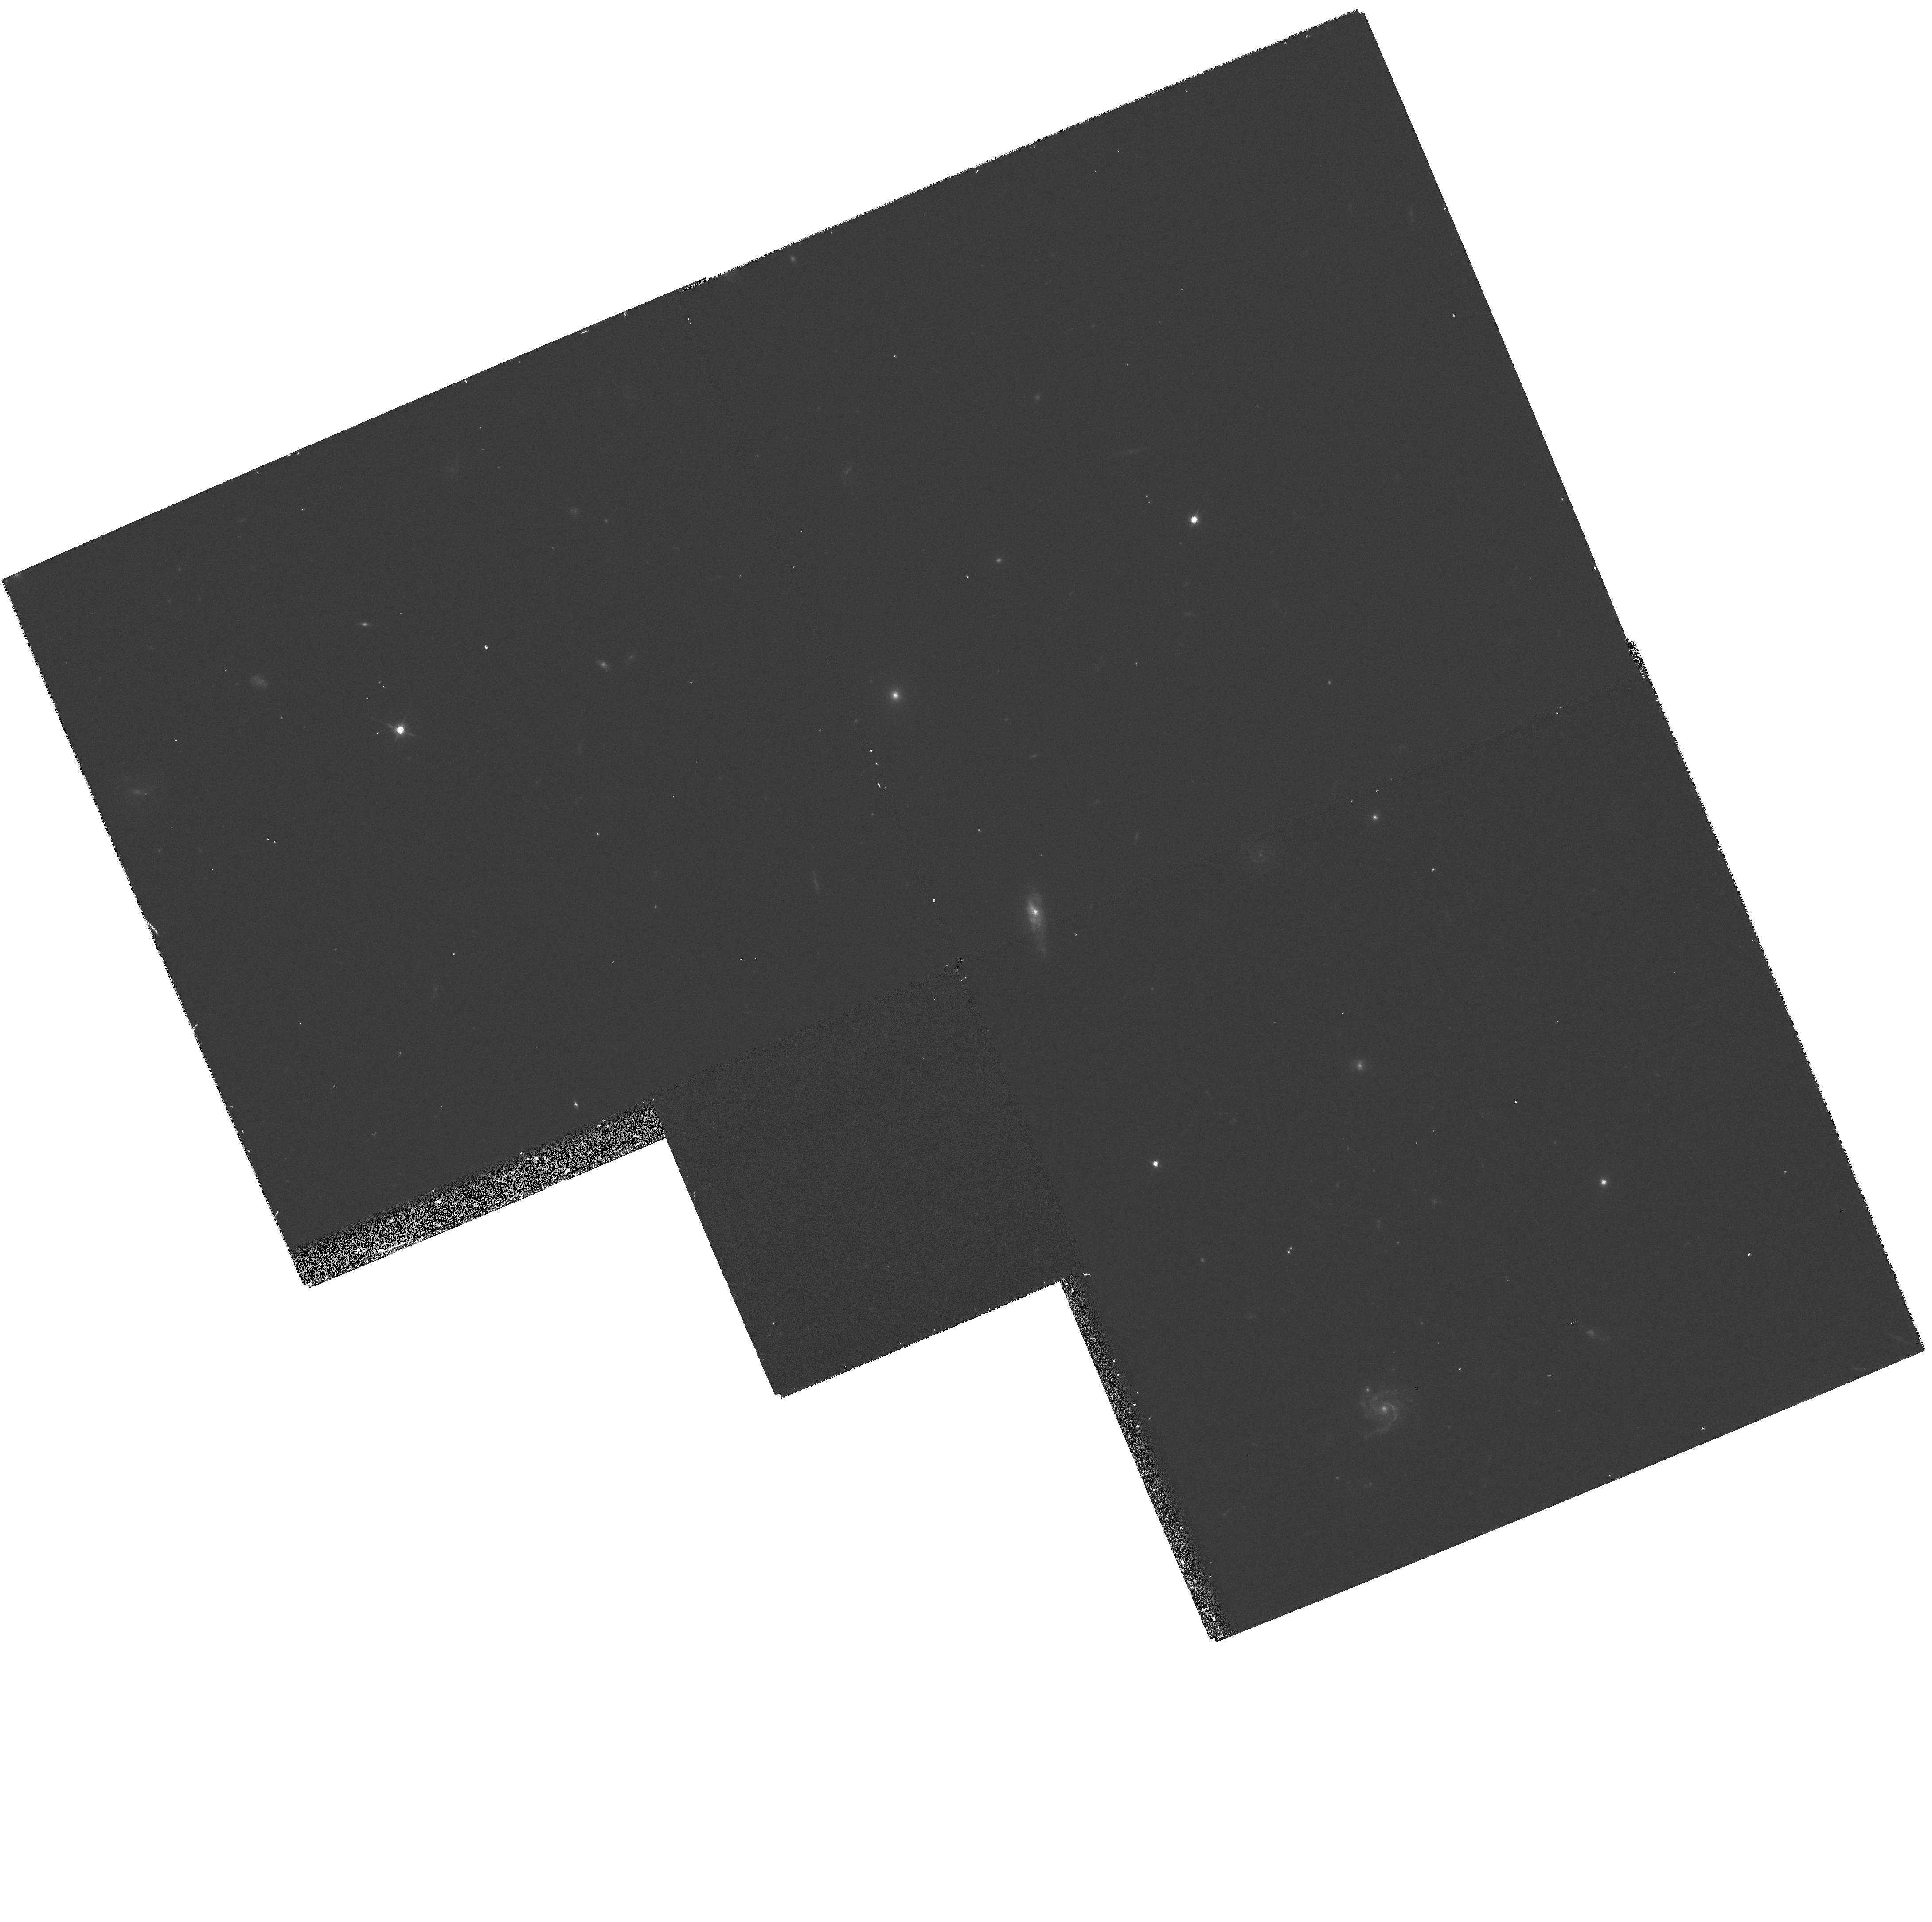
Target: SA57-4259
Instrument: WFPC2/PC
Filter: F606W
Exposure: 12 min
Observation ID: hst_5994_01_wfpc2_pc_f606w_u32p01

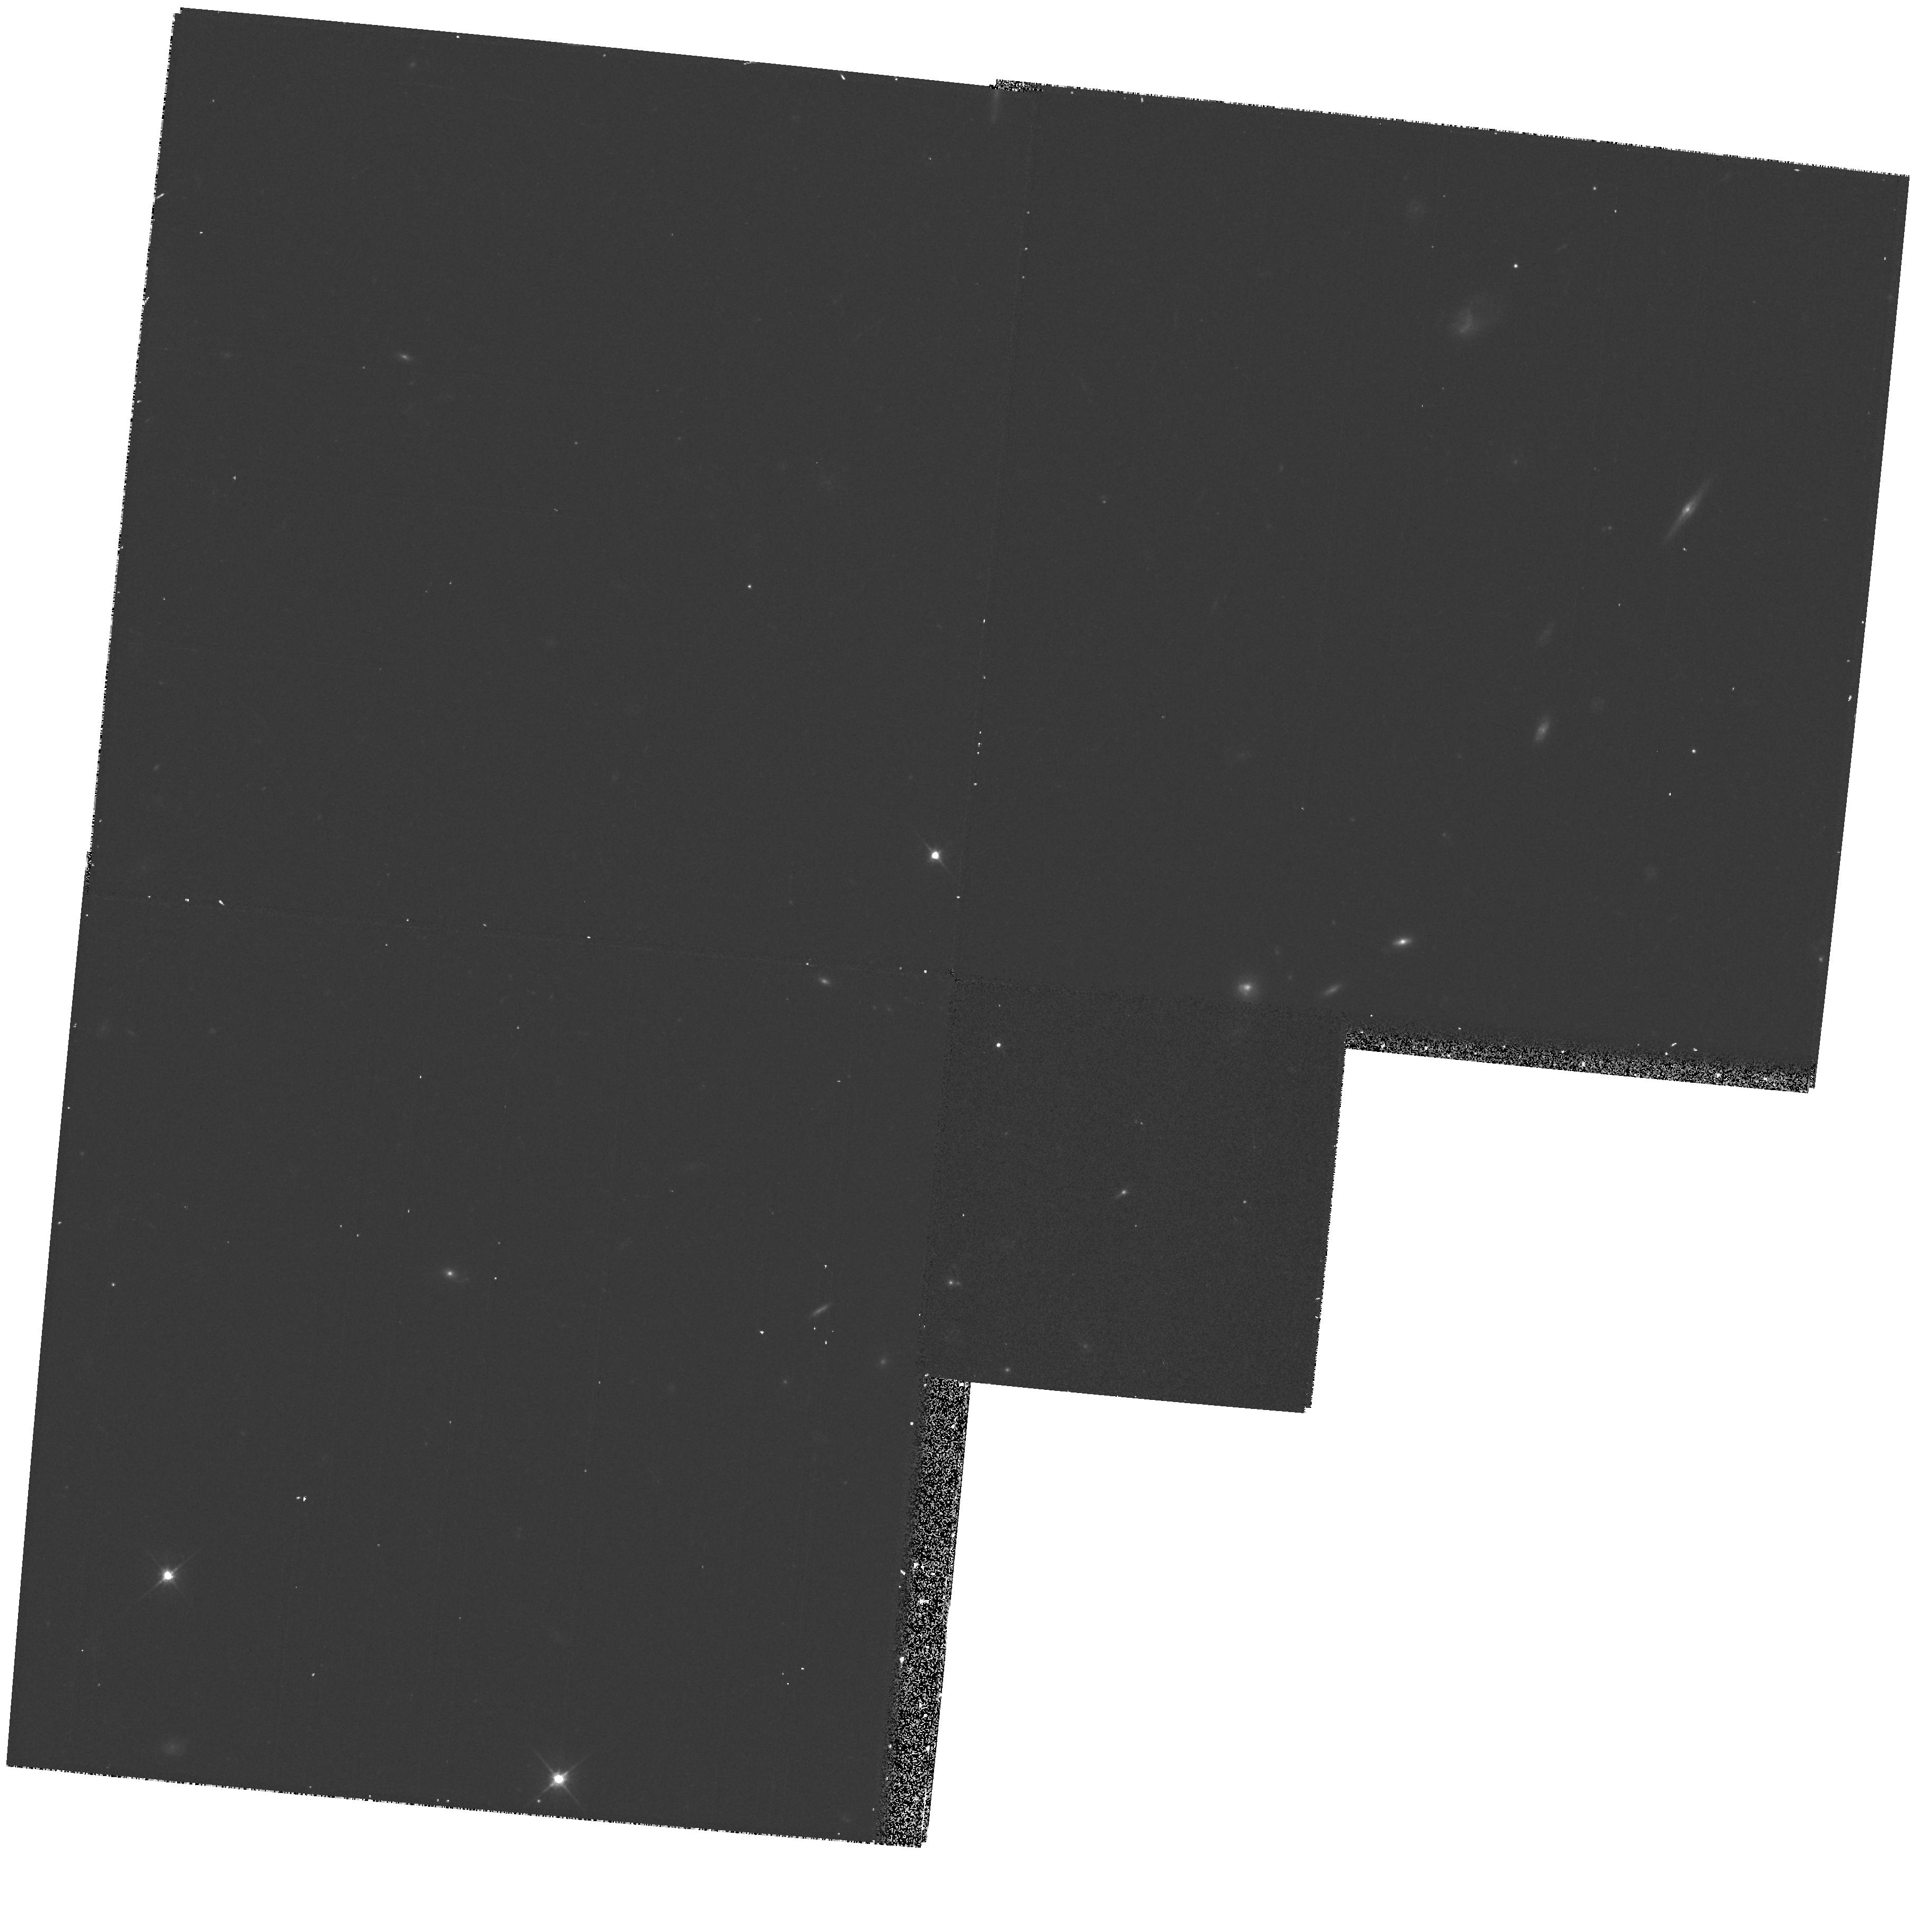
Target: SA57-7042
Instrument: WFPC2/PC
Filter: F606W
Exposure: 12 min
Observation ID: hst_5994_05_wfpc2_pc_f606w_u32p05

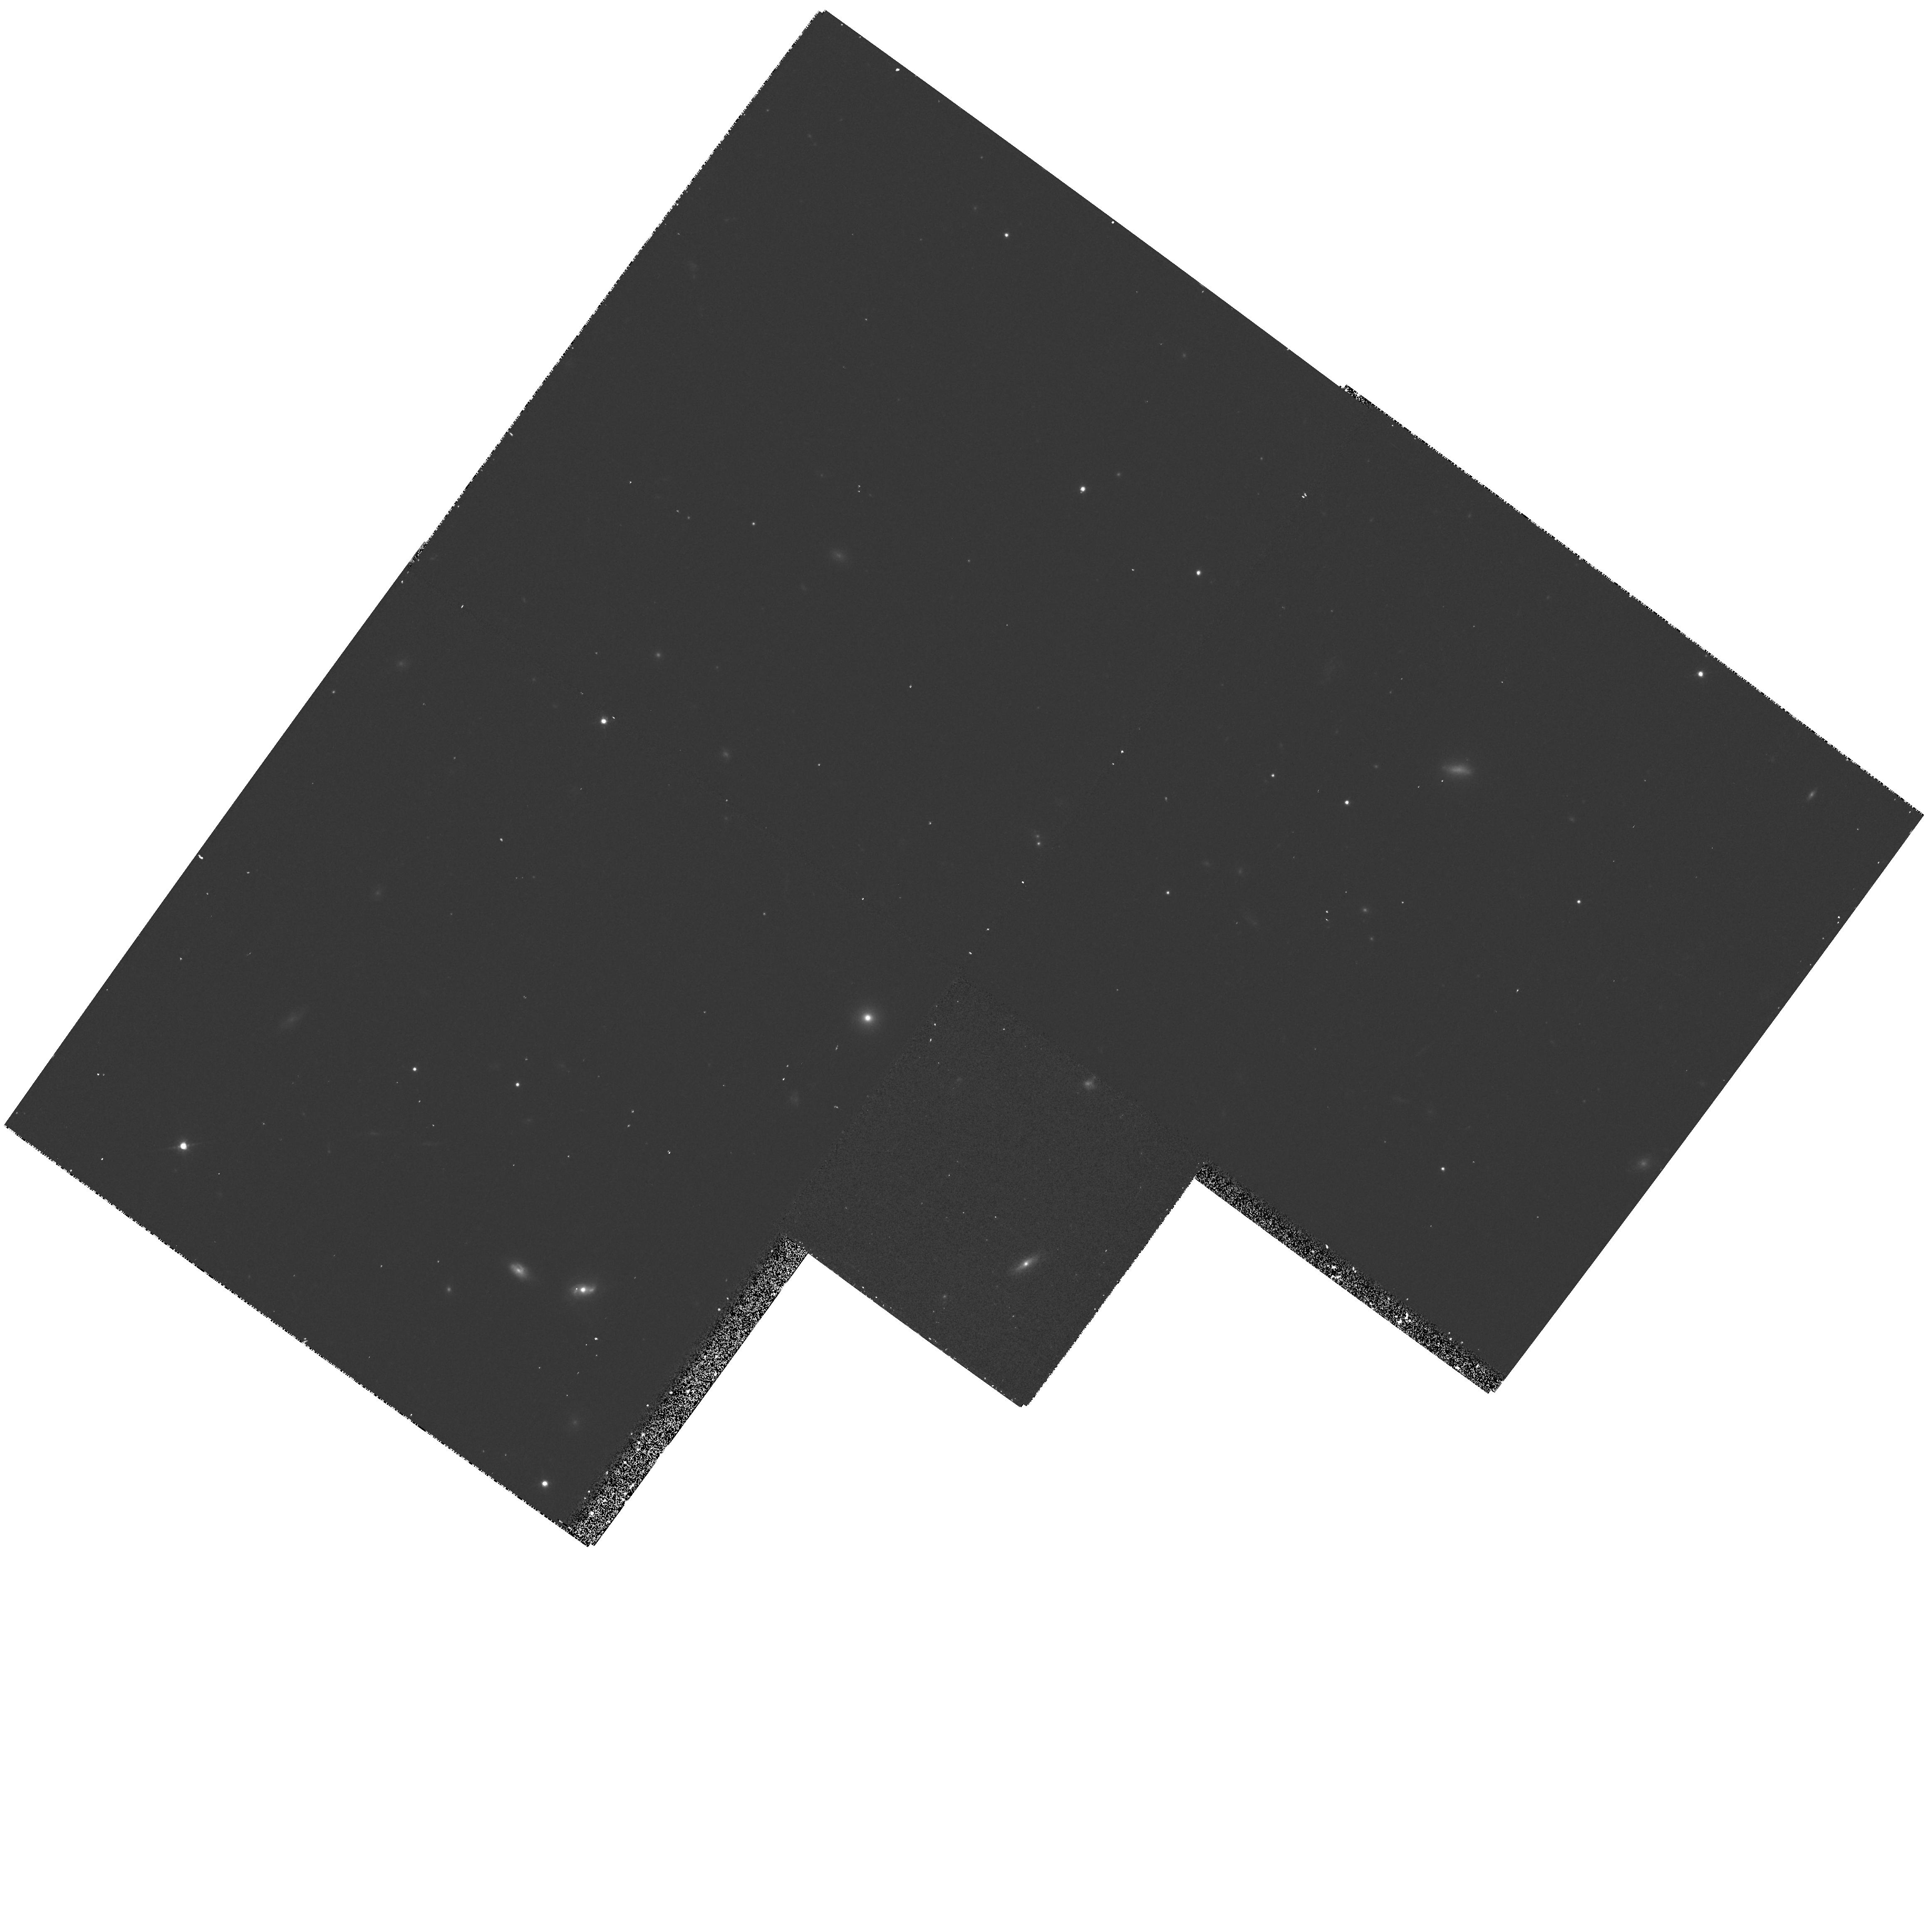
Target: HERC-13925
Instrument: WFPC2/PC
Filter: F814W
Exposure: 17 min
Observation ID: hst_5994_06_wfpc2_pc_f814w_u32p06

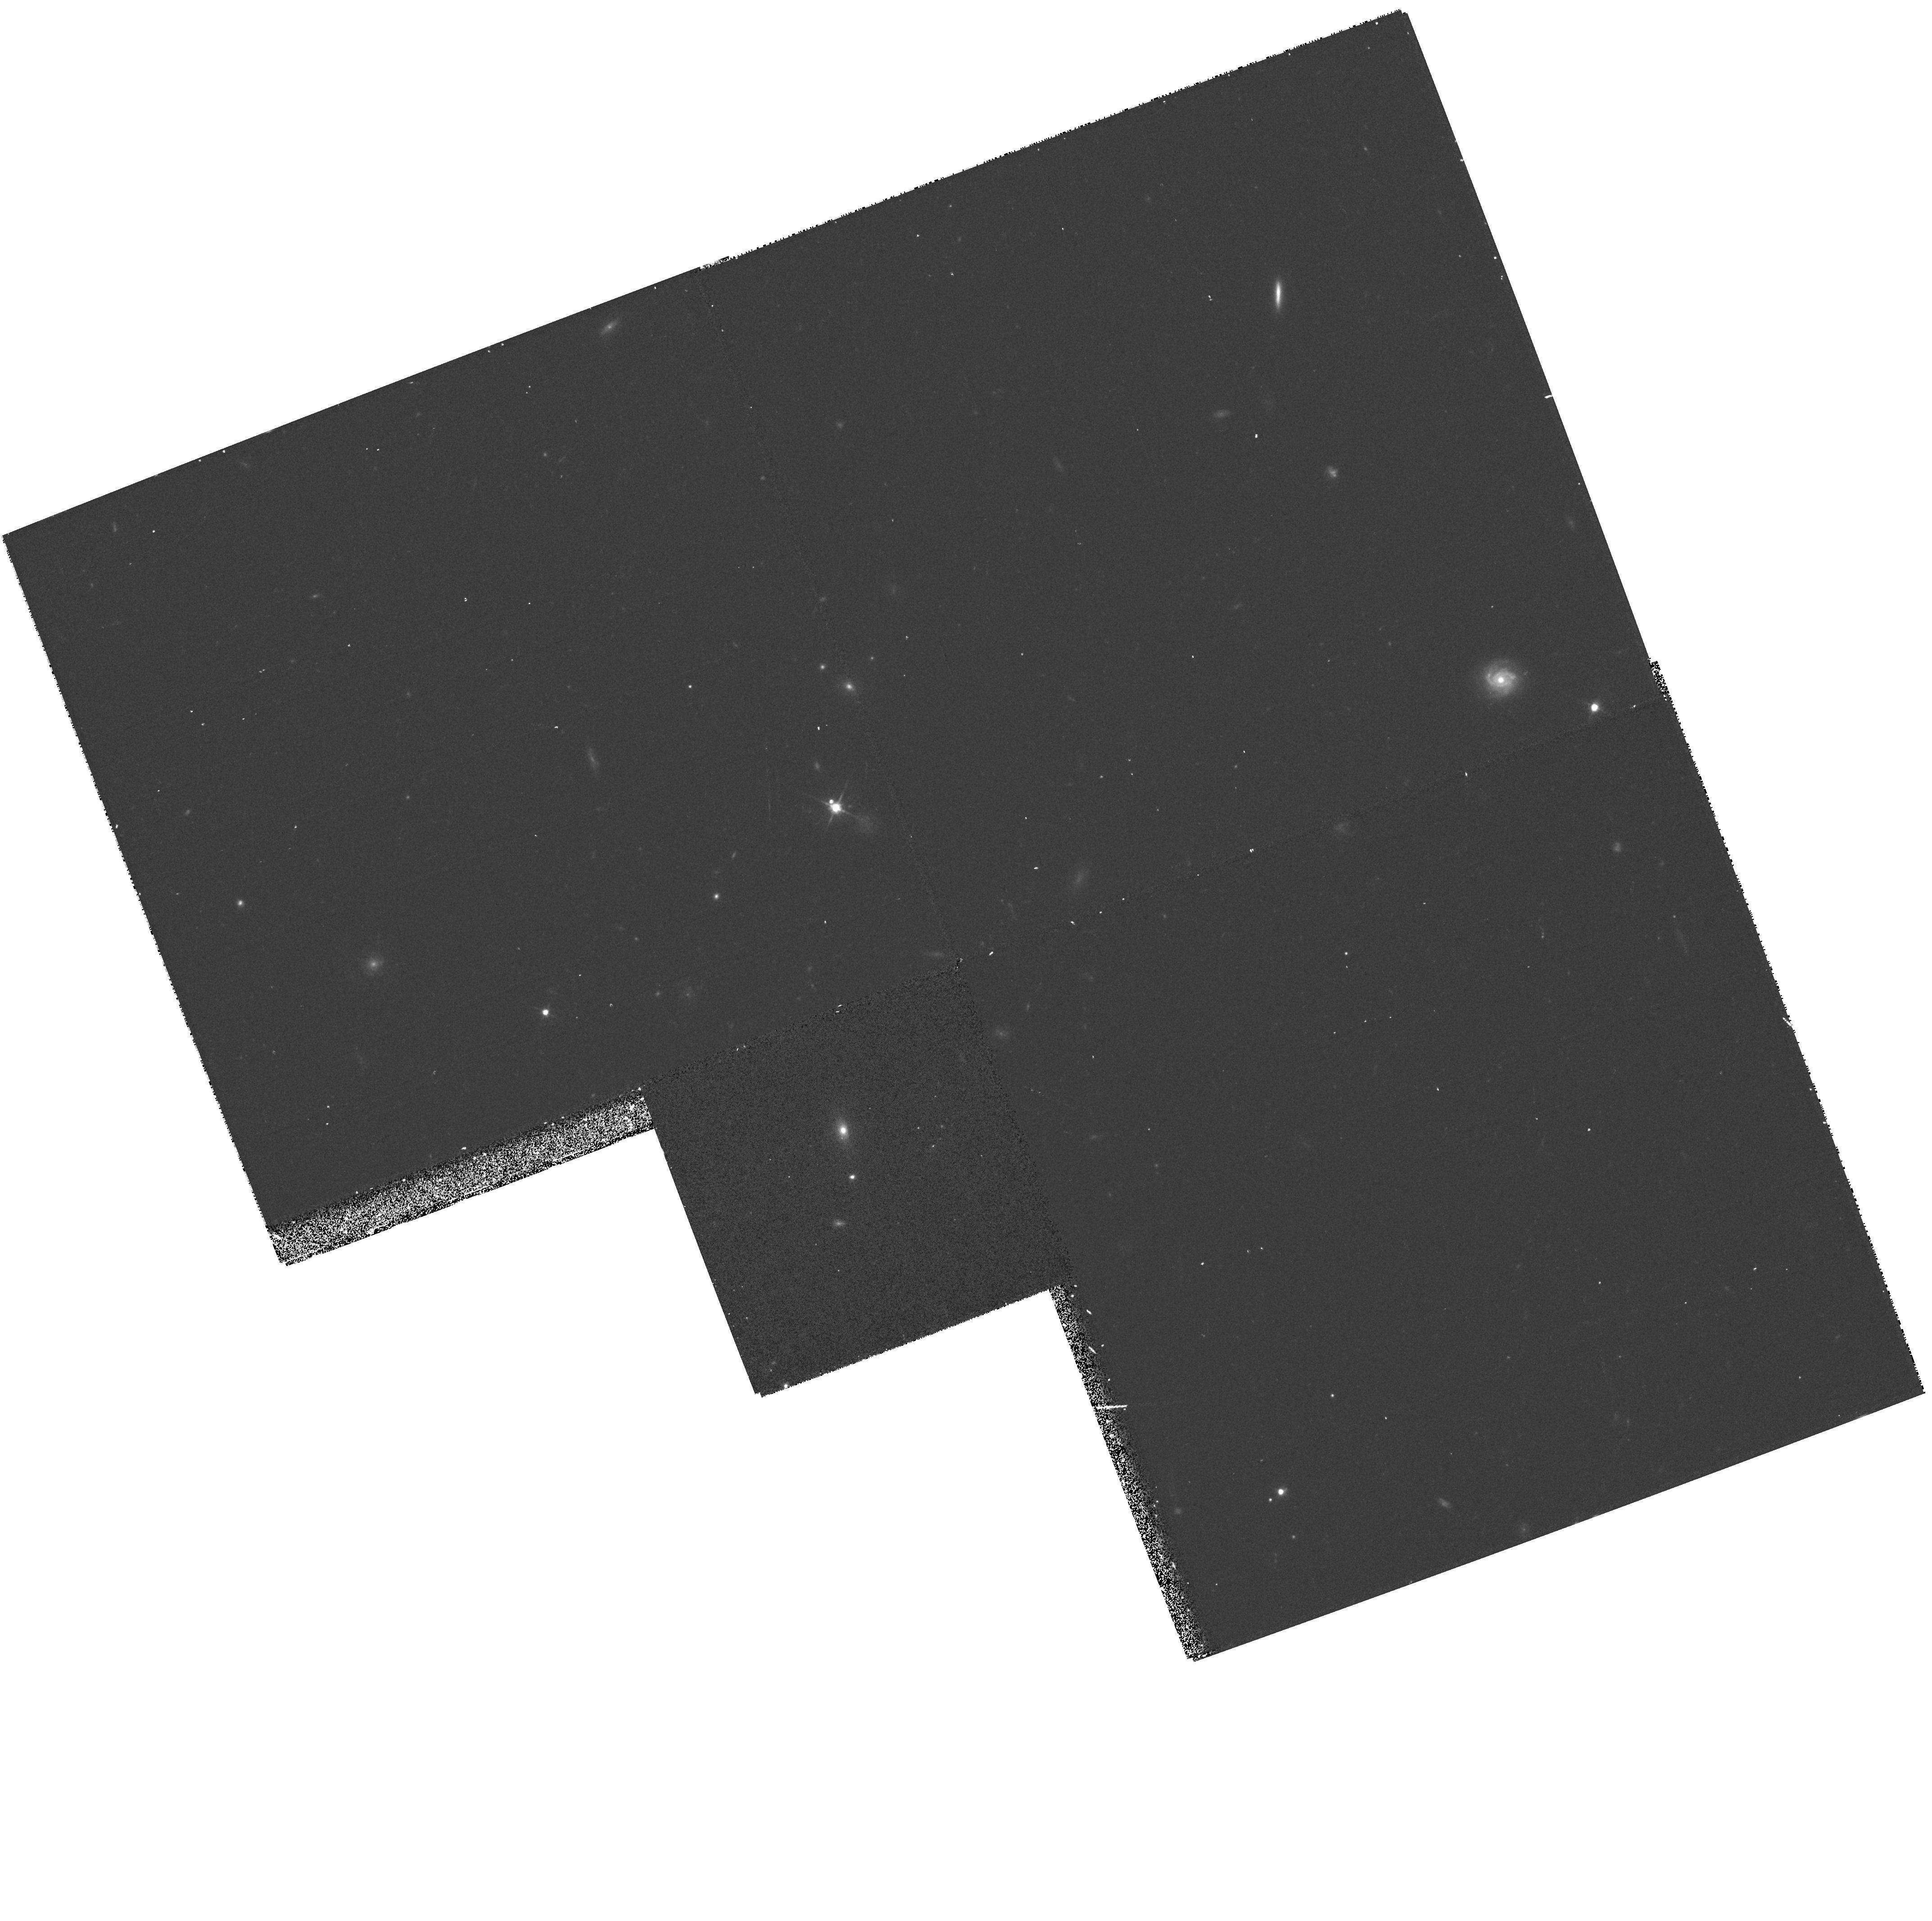
Target: SA57-17731
Instrument: WFPC2/PC
Filter: F606W
Exposure: 12 min
Observation ID: hst_5994_04_wfpc2_pc_f606w_u32p04

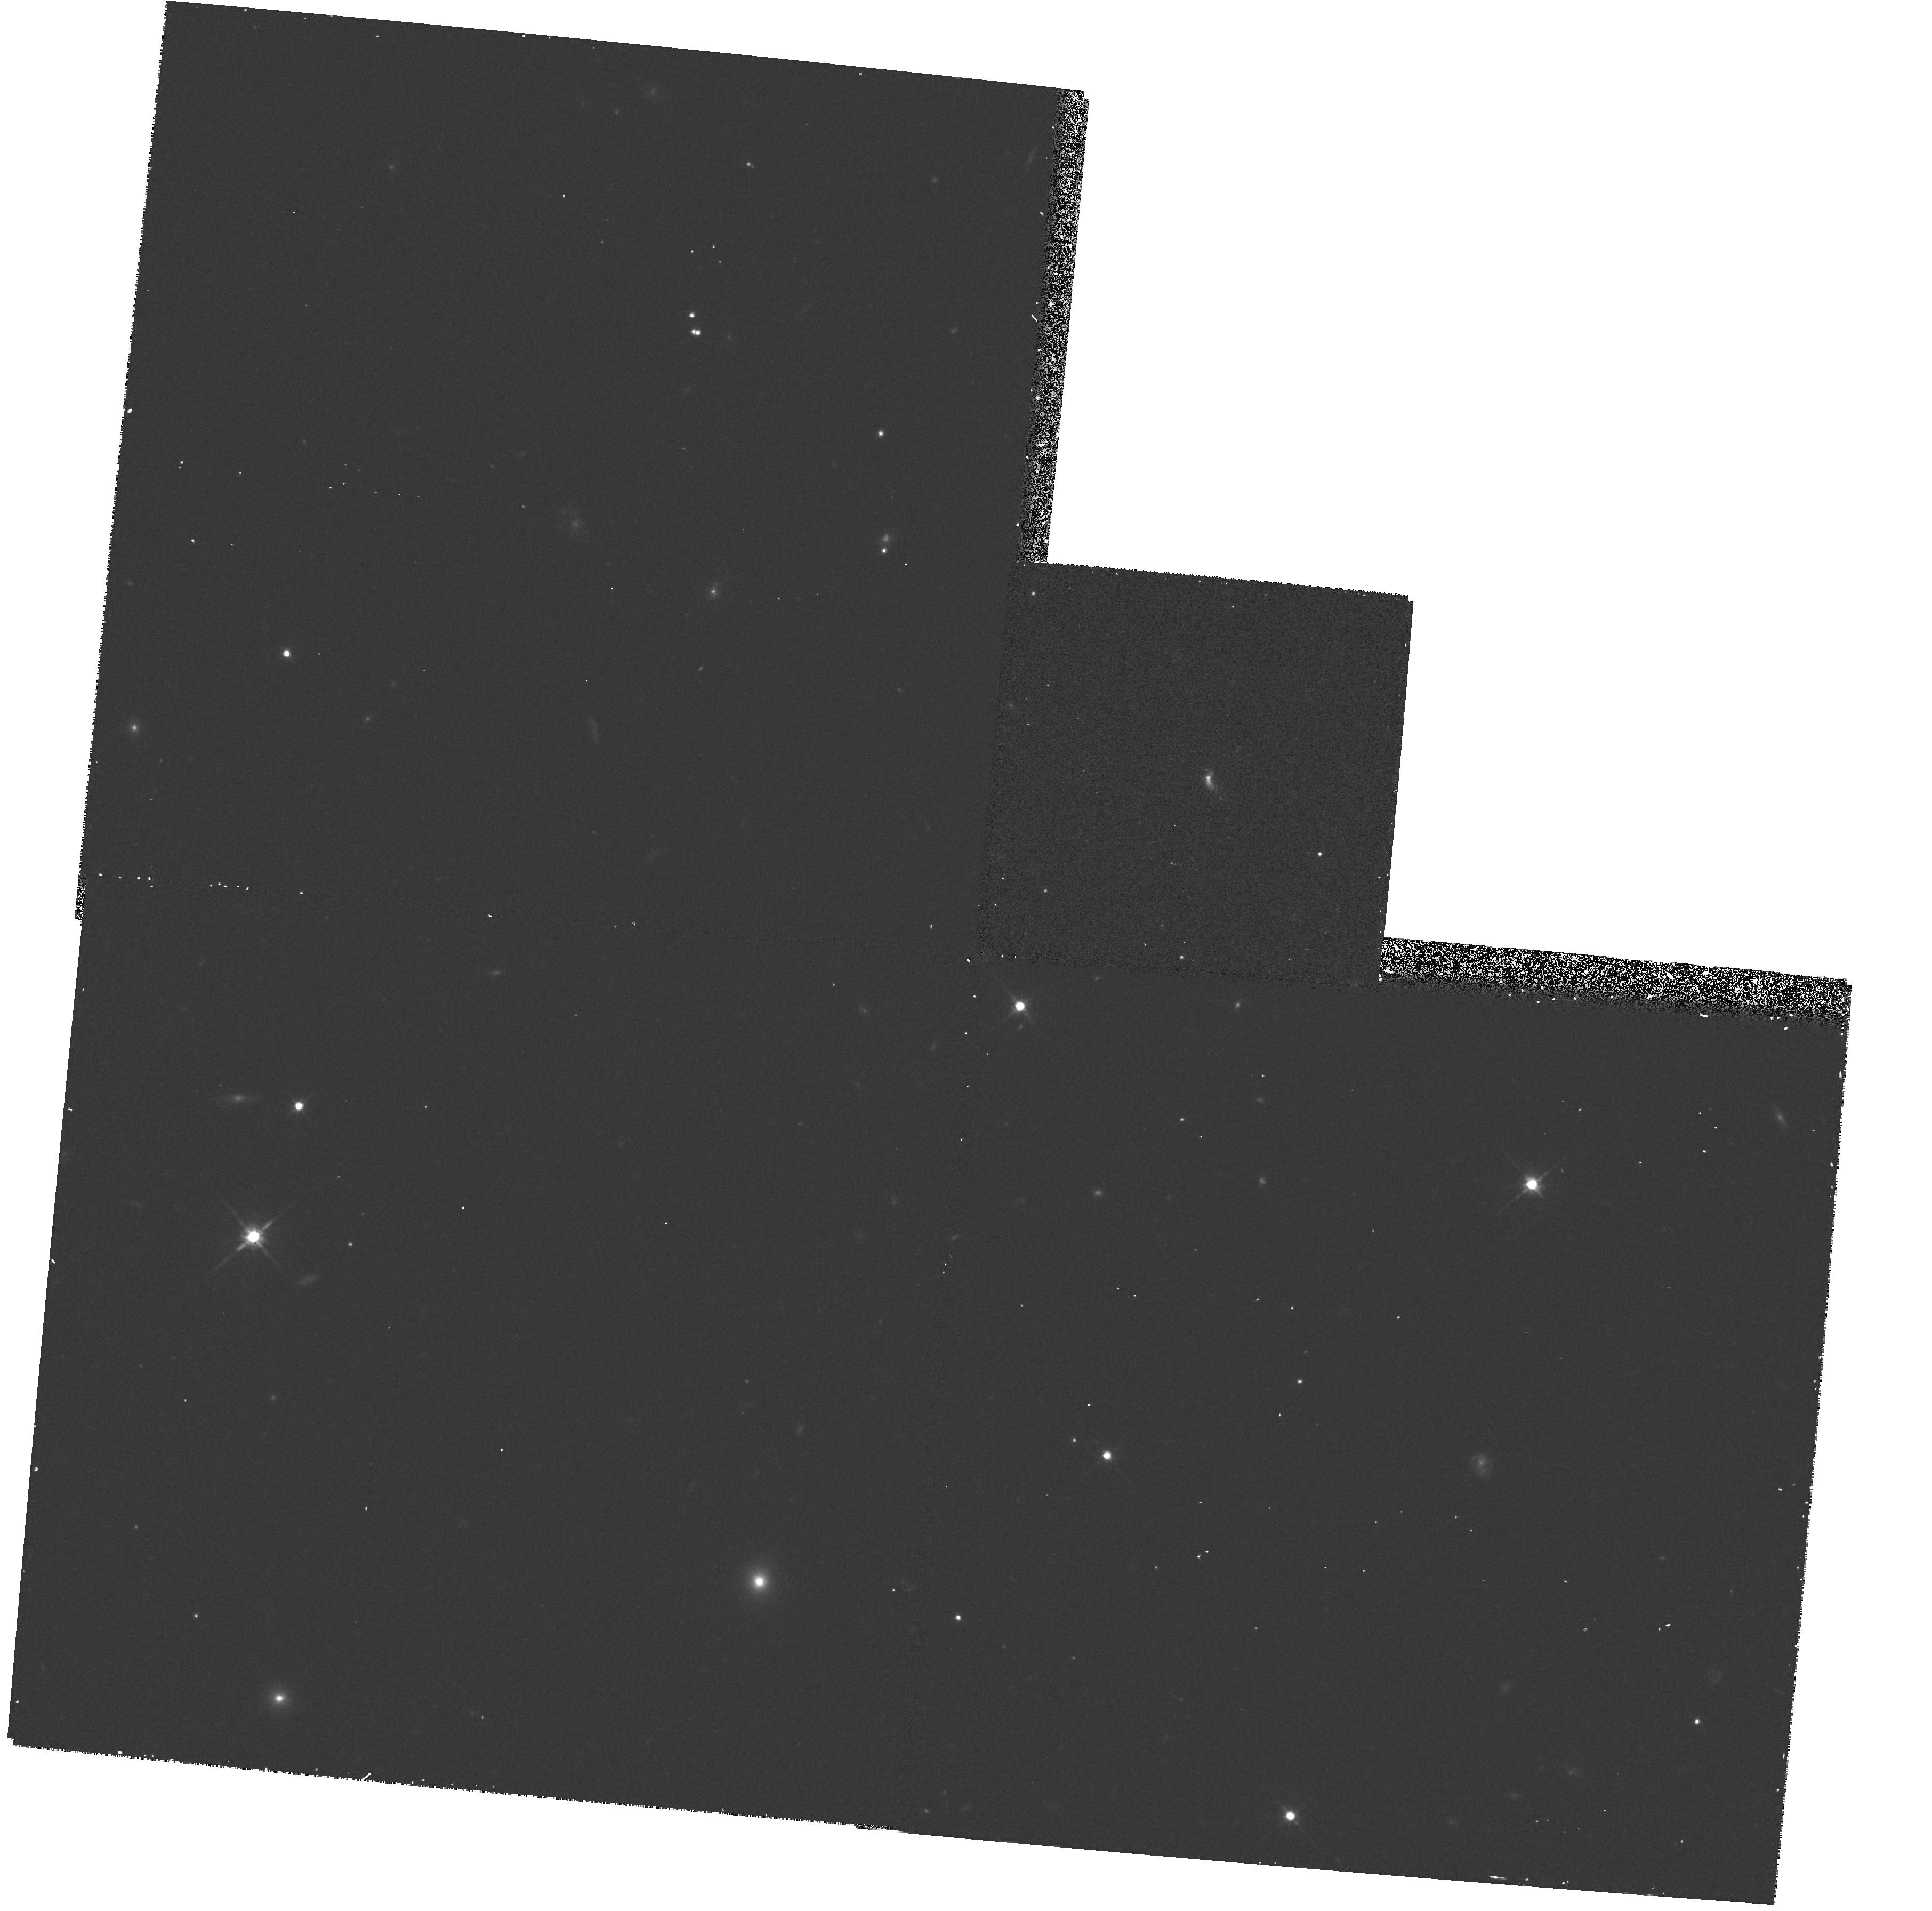
Target: HERC-13088
Instrument: WFPC2/PC
Filter: F814W
Exposure: 17 min
Observation ID: hst_5994_07_wfpc2_pc_f814w_u32p07

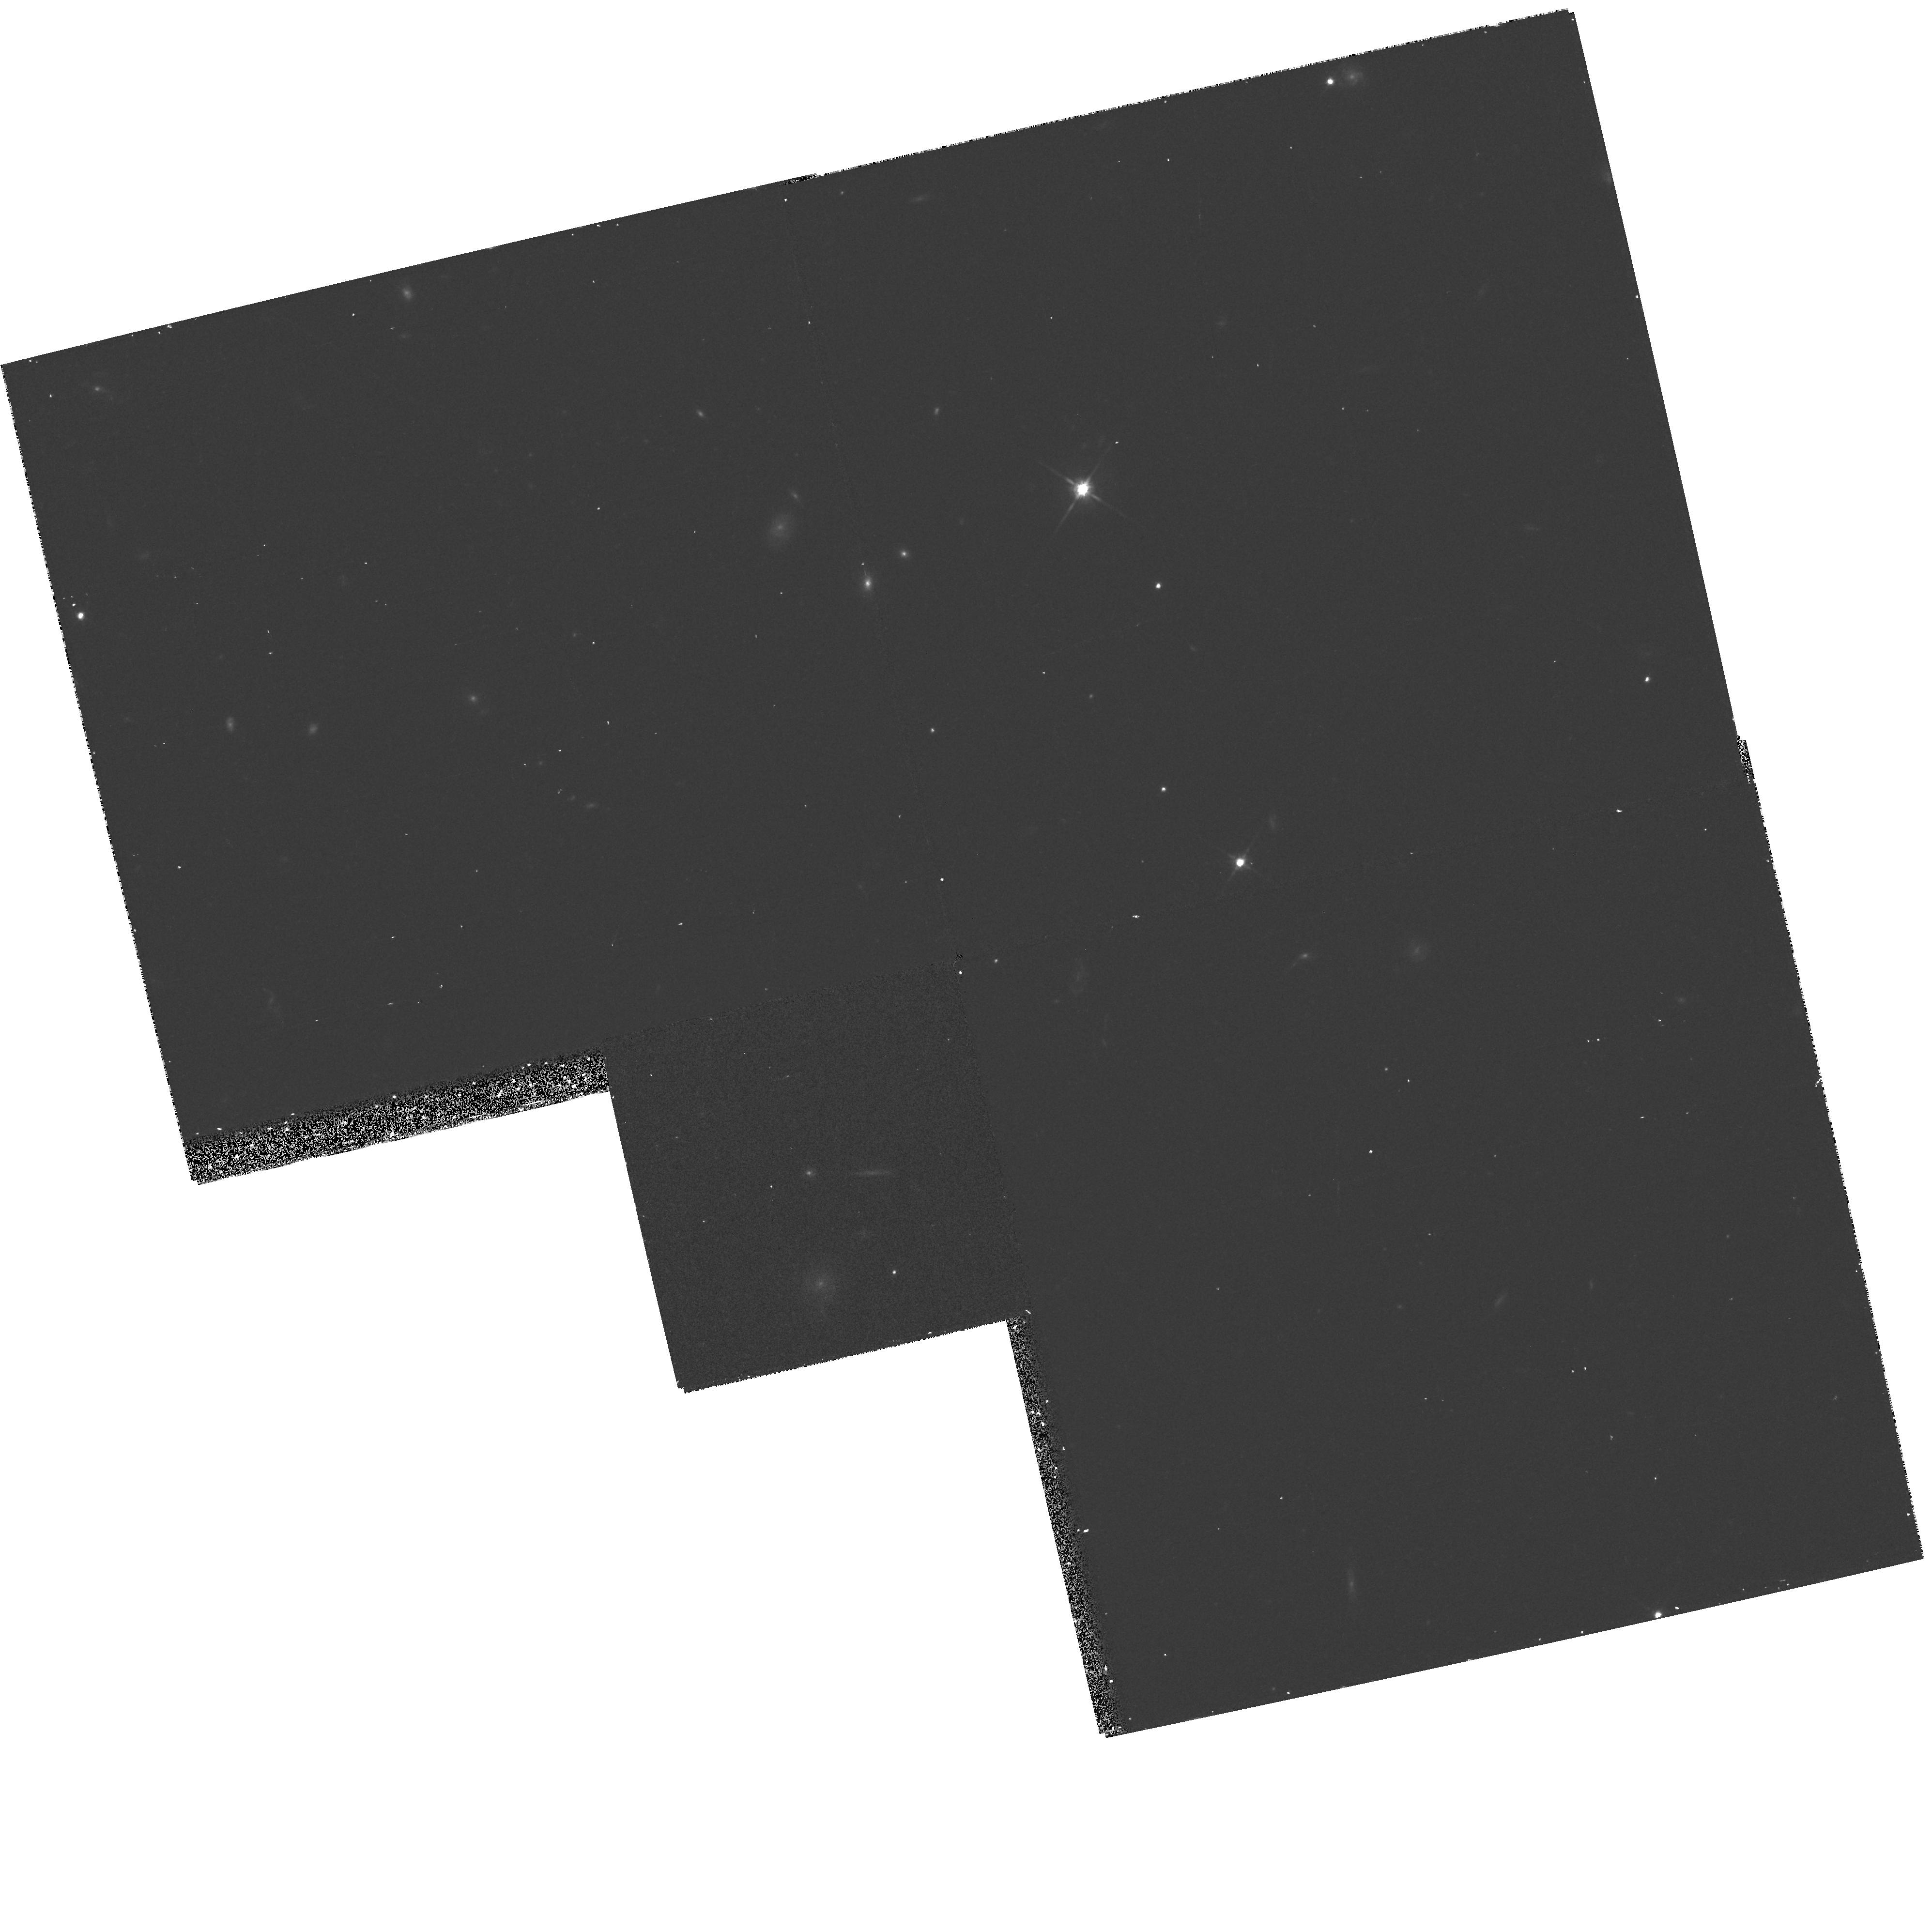
Target: SA57-1501
Instrument: WFPC2/PC
Filter: F814W
Exposure: 15 min
Observation ID: hst_5994_03_wfpc2_pc_f814w_u32p03

HST IMAGES OF NEW CANDIDATES FOR DISTANT PROTO-DWARF-ELLIPTICALS (PI: Koo, David C.)

We propose to obtain WFPC-2 images in F814W and F606W of 10 very compact, very blue galaxies to measure their sizes, light profiles and colors. Such HST data are critical to convert new Keck velocity width data into masses and to decipher the nature of extremely compact galaxies with high luminosities. Though faint (B ~ 20-23) and distant (z ~ 0.1 to 0.7), we have measured their velocity widths on the Keck echelle spectrograph. All but two galaxies lie within one magnitude of L^* and yet they exhibit velocity widths Sigma = 28 - 103 km s^-1. Such small widths compared to those of typical L^* galaxies (Sigma ~200 km s^-1) suggest that some compact galaxies could be 1000 times less massive. Their extreme surface brightnesses, very blue colors, and luminosities can be understood to result from a recent burst of star formation. Without additional prior or subsequent star formation, these galaxies will fade by ~5 mag to dwarf luminosities after a few Gyrs. Thus we are perhaps witnessing, in-situ, the birth of today's low surface brightness dwarf ellipticals like NGC 205 and Fornax. Besides yielding masses as a new dimension for faint galaxy studies, the HST size and color data will provide several critical tests of our interpretation.